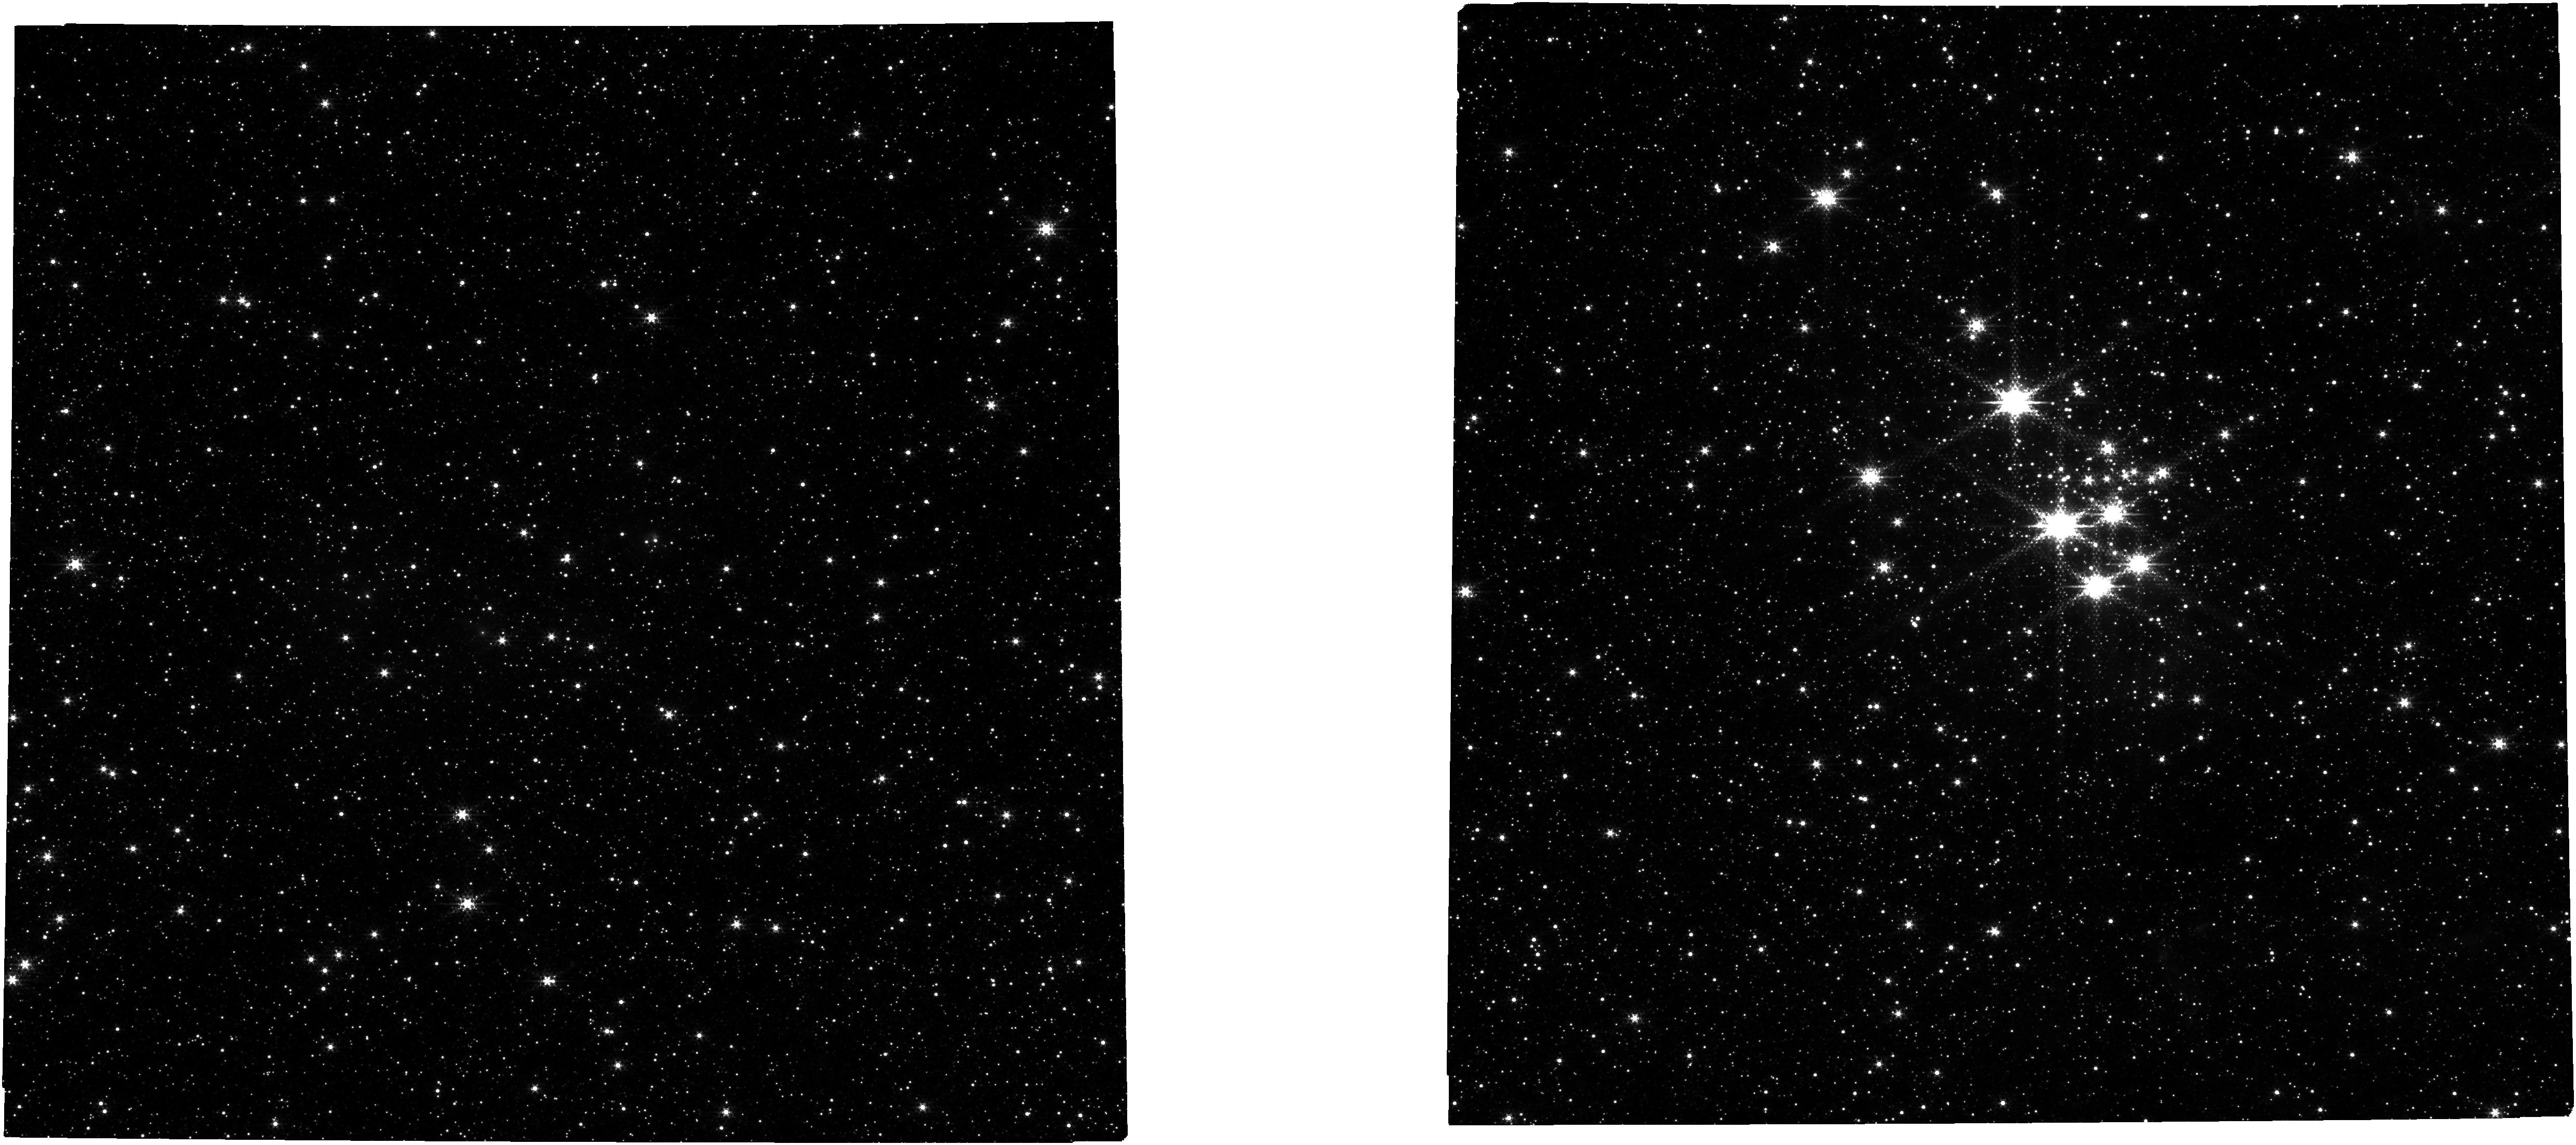
Target: NAME-QUINTUPLET-CLUSTER. Instrument: NIRCAM. Filter: F322W2+F323N. Exposure: 15 min. Observation ID: jw02045-o003_t002_nircam_f322w2-f323n

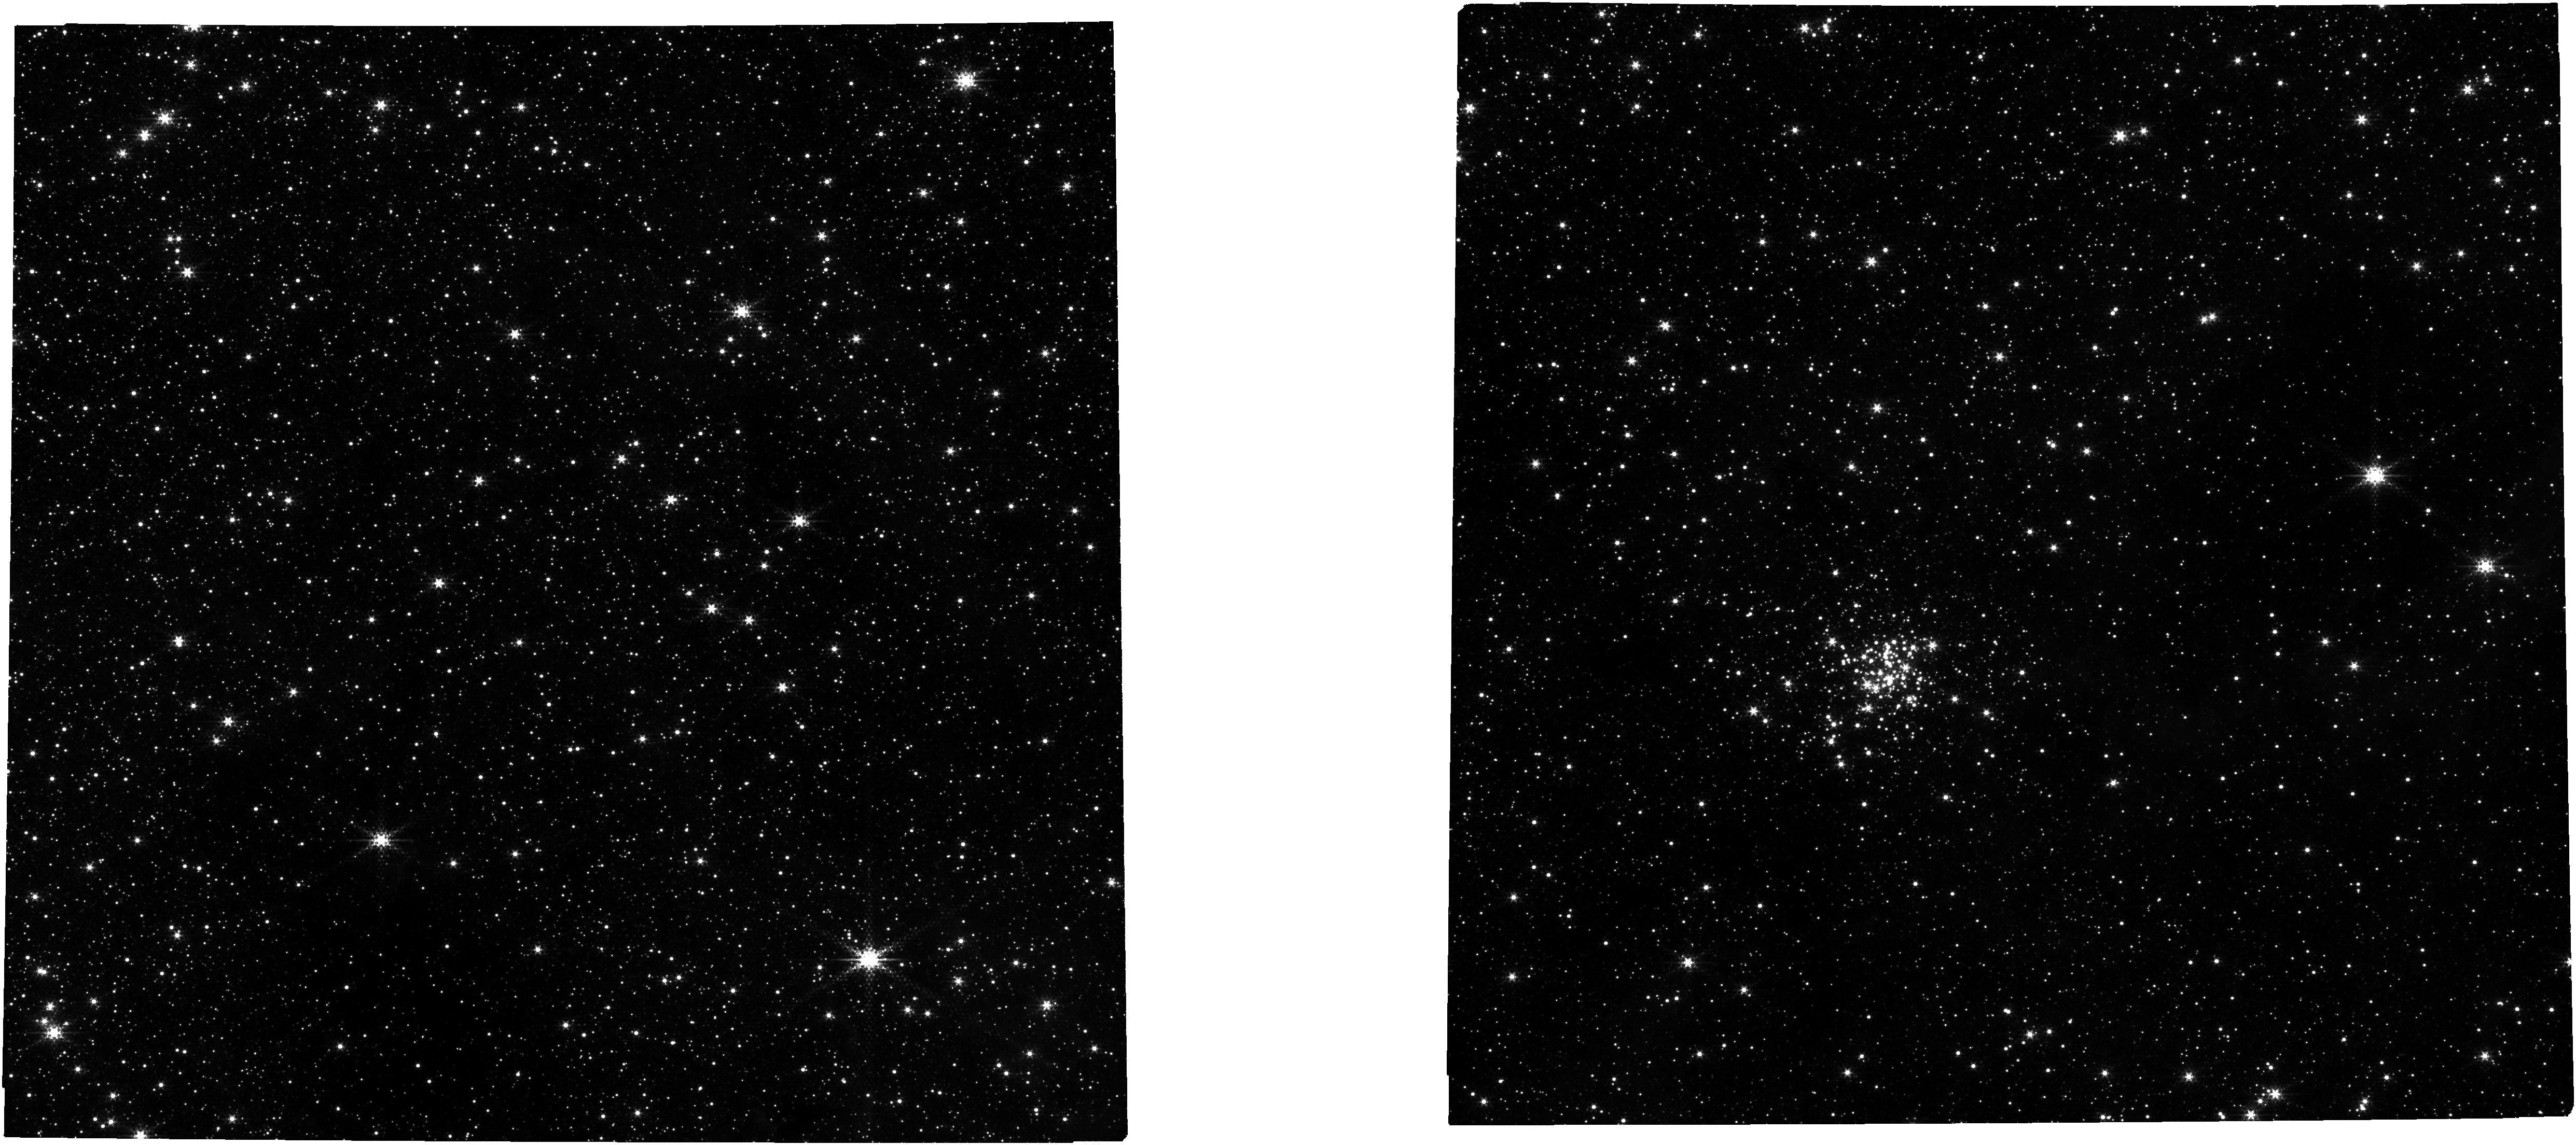
Target: NAME-ARCHES-CLUSTER. Instrument: NIRCAM. Filter: F322W2+F323N. Exposure: 32 min. Observation ID: jw02045-o001_t001_nircam_f322w2-f323n

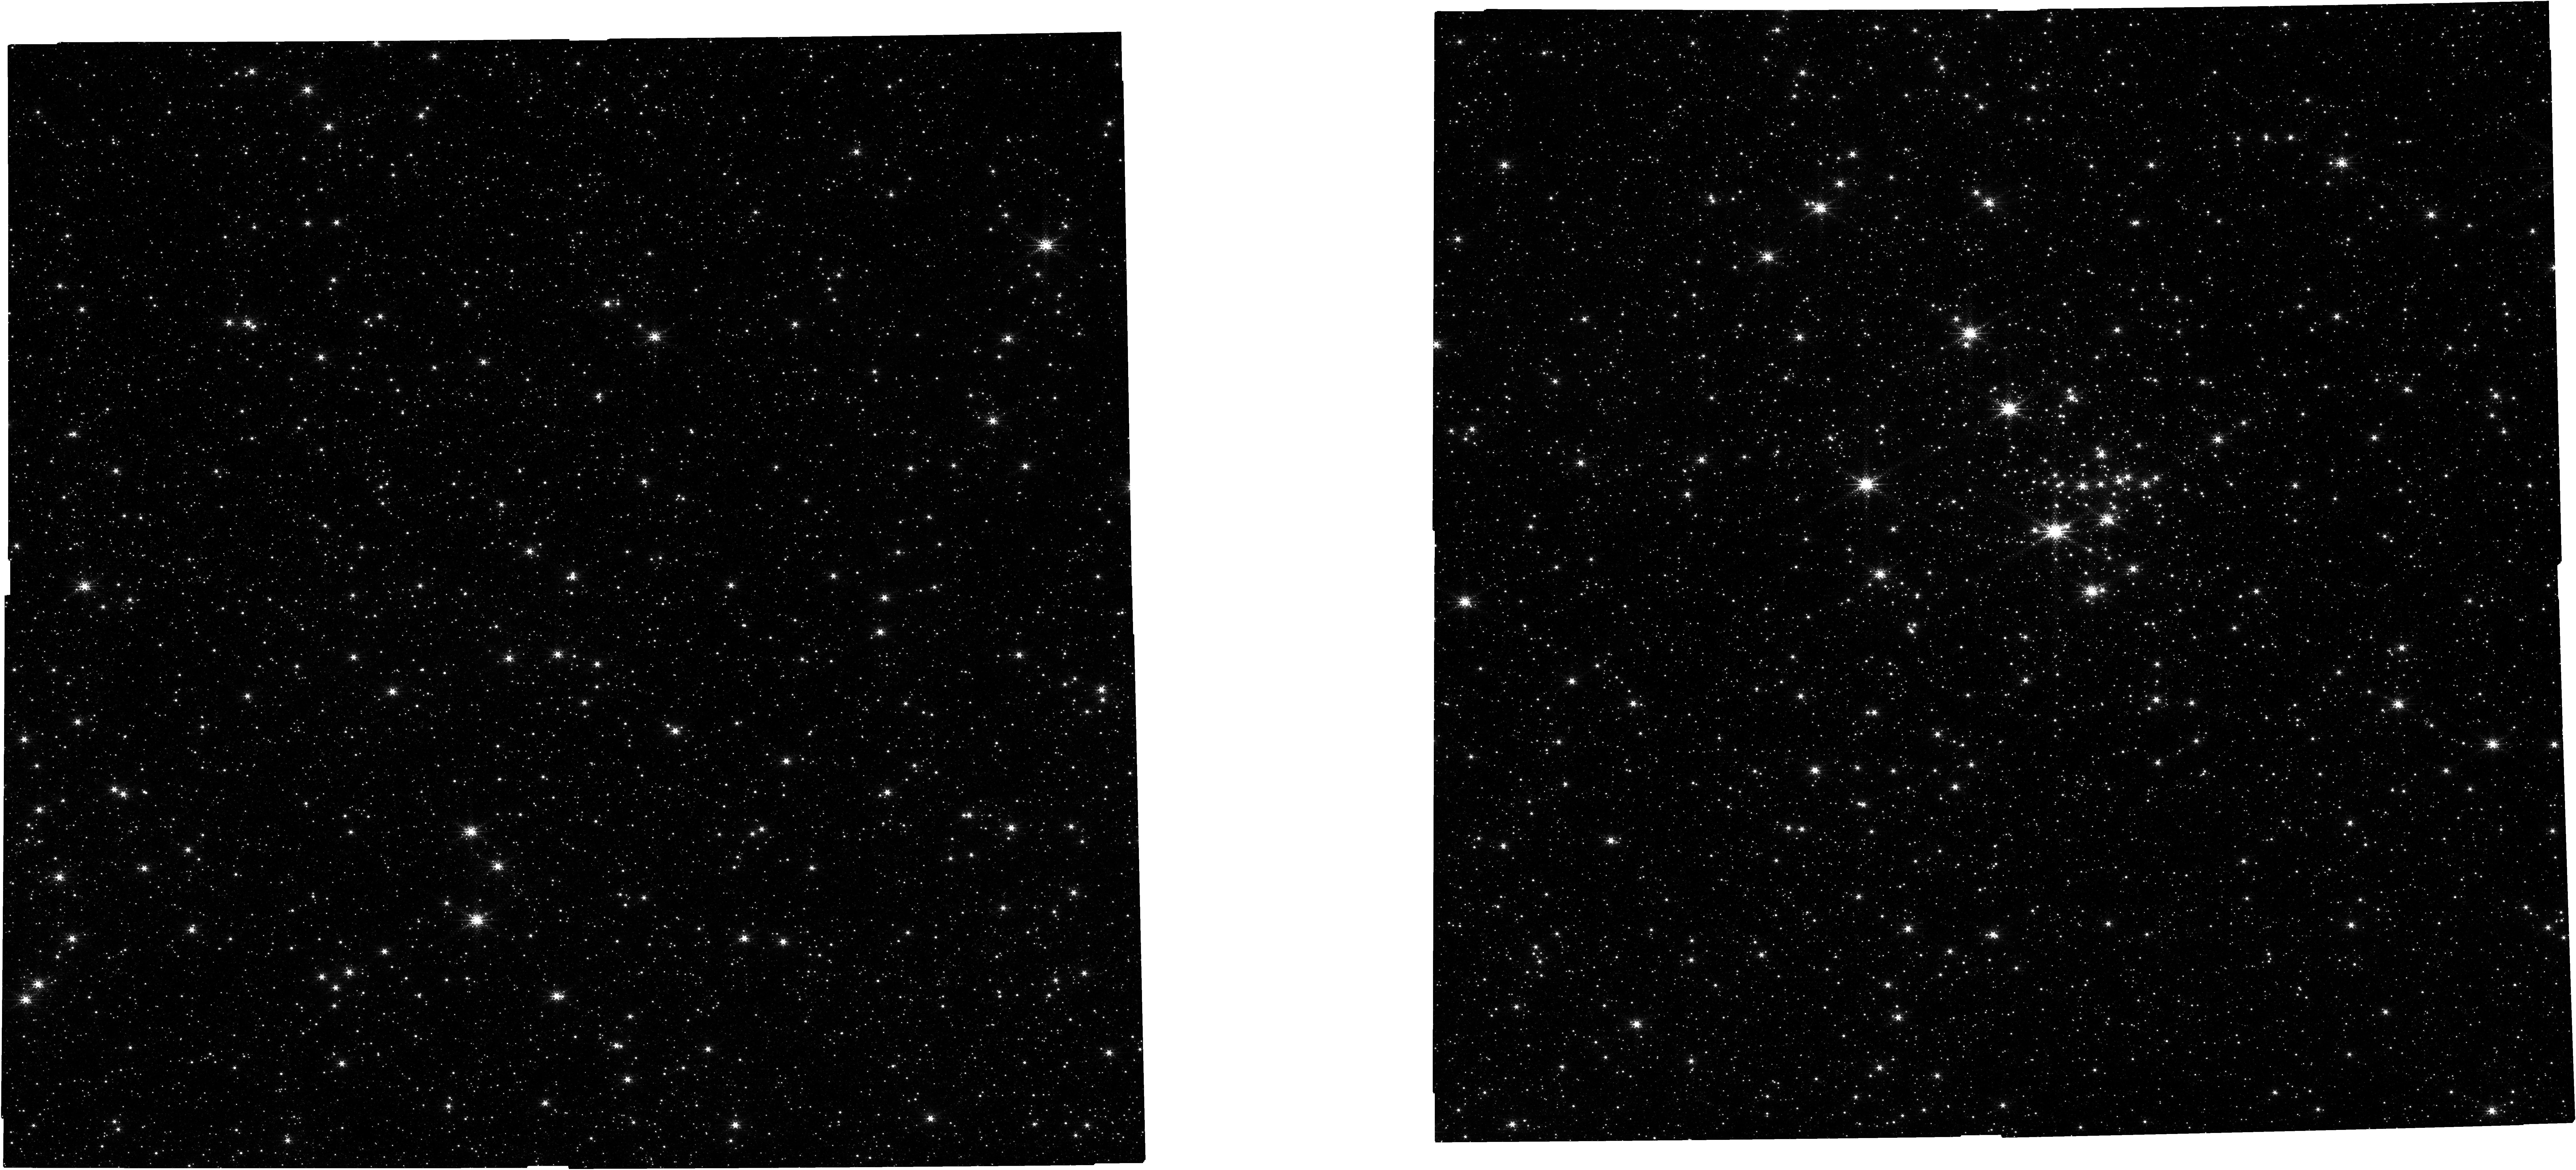
Target: NAME-QUINTUPLET-CLUSTER. Instrument: NIRCAM. Filter: F212N. Exposure: 15 min. Observation ID: jw02045-o003_t002_nircam_clear-f212n

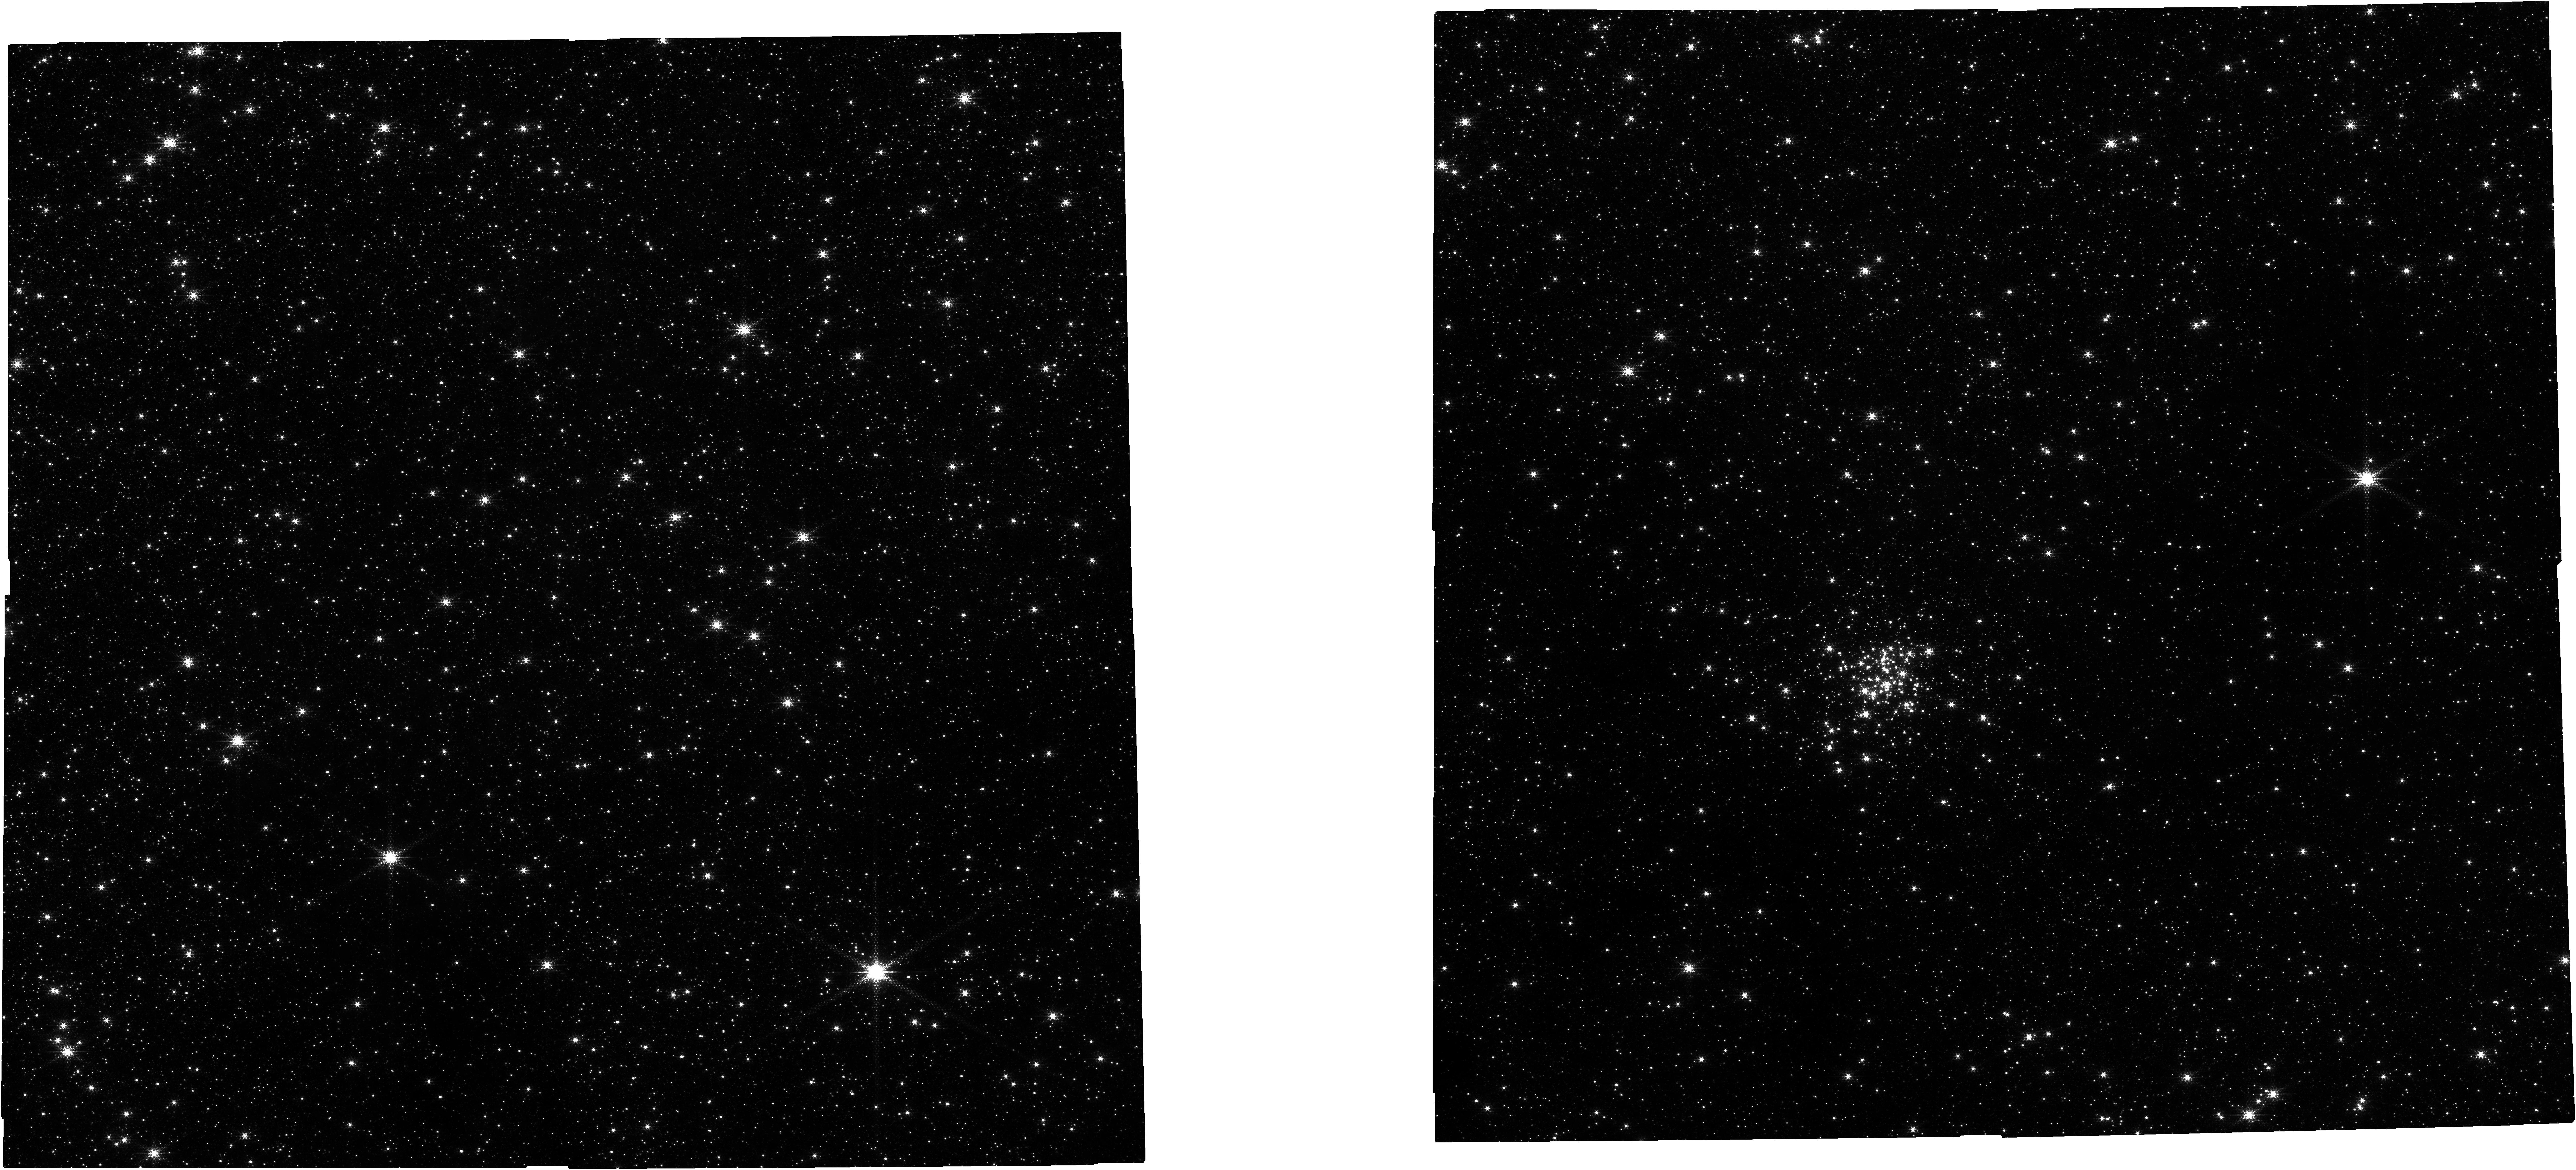
Target: NAME-ARCHES-CLUSTER. Instrument: NIRCAM. Filter: F212N. Exposure: 32 min. Observation ID: jw02045-o001_t001_nircam_clear-f212n

Testing the Physical Origin of the Initial Mass Function and Circumstellar Disk Destruction with Massive Clusters at the Galactic Center (PI: Hosek, Matthew)

The Galactic center (GC) offers a unique opportunity to conduct detailed and resolved studies of star formation in an extreme starburst-like environment. We propose to use JWST NIRCam to perform the deepest ever study of the Arches and Quintuplet clusters, two young (<5 Myr) and massive (10^4 Msun) clusters near the GC. These observations will allow us to identify cluster members to sub-solar masses (M > 0.4 Msun) for the first time, distinguishing between competing models for how the Initial Mass Function (IMF) behaves in such environments. This provides a critical benchmark for star formation theory, as the IMF is shaped by the physical processes driving star formation, and informs our understanding of unresolved stellar populations at high redshifts where starbursts were common. In addition, simultaneous long-wavelength observations will provide a census of infrared excess sources ~3 mags deeper than previous studies, from which we will test predictions regarding how strongly environmental conditions (such as external photoionization and dynamical interactions) influence circumstellar disk lifetimes. The combination of high spatial resolution, sensitivity, and field of view makes JWST uniquely suited to achieve these goals, which will impact many additional areas of astrophysics such as galaxy mass evolution, cosmic star formation, compact object production and merger rates in galactic nuclei, and planet formation in different environments. 2021/09: Updates in response to discussion with NIRCam contact scientist (Mario Gennaro): 1. Readout Pattern Arches Original setup: 2 groups/4 integrations (BRIGHT1) Arches Updated setup: 8 groups/1 integration (BRIGHT1) Quintuplet original setup: 2 groups/2 iterations (BRIGHT1) Quintuplet updated setupt: 4 groups/1 iteration (BRIGHT1) Mario commented that the use of only 2 groups per integration is not recommended because the up-the-ramp fit could fail with cosmic ray hits and other artifacts. It is also a less efficient observing strategy because we lose a lot of overhead from the reset between integrations. Instead, he recommended we use an 8 groups/1 integration setup for the Arches, which is charged the same amount of observing time but yields much higher SNR. I confirmed this using the JWST ETC. 2. Dither Pattern For both clusters: Original setup: intramodulex, 6 primary dithers, 2 sub-dithers (12 exposures total) Updated setup: intramodulebox, 4 primary dithers, 3 sub-dithers (12 exposures total) Mario commented that we should consider having more sub-pixel dither positions for improved astrometry, and also that intramodulebox is a more compact dither pattern than intramodulex if the goal is to provide uniform coverage over the chip gaps in the NIRCam detector. In response, I changed the pattern and decreased the number of primary dithers to 4 (the minimum number of dithers required to cover the chip gaps) and added an additional sub-dither per pointing. ----> Overall, these changes should improve the efficiency of our observations without increasing the total charged time. Thanks Mario! 2021/10/19: Added small offsets to pointing such that the center of the clusters do not fall in the center of the NIRCam field. This is because the central region has lower data coverage in the short-wavelength channel with the chosen dither pattern. This will be fine for SNR purposes, but for astrometry, it will be better to have more data in the center of the field where there are more cluster stars. We have designed the offsets so that they move along the direction of cluster motion. This provides an added bonus of looking for extended radial density features indicative of tidal tails. 2023/06/12: Made two changes: 1. Added the NIRCam A module to obtain an off-cluster field simultaneously with the cluster field in the B-module (previously, the program only calls for the B-module). Pointing shifted to B short (on B4) so B-module is still centered on each cluster. 2. Shifted the pointing offset of the Quintuplet cluster from the current value of (-12.0", -13") to a new value of (13.0", 13.0"), to increase the overlap with the existing HST data. This was possible because we know the observations will be taken at PA ~ 90 given observing window of Aug - Sept 2023. These minor changes were approved over e-mail with Mario Gennaro and Blair Porterfield. 2023/08/24 Dubplicated visit 2:1, since it was initially skipped due to Guide Star Acquisition failure. TTRB approved the request to redo the visit (WOPR 88862)